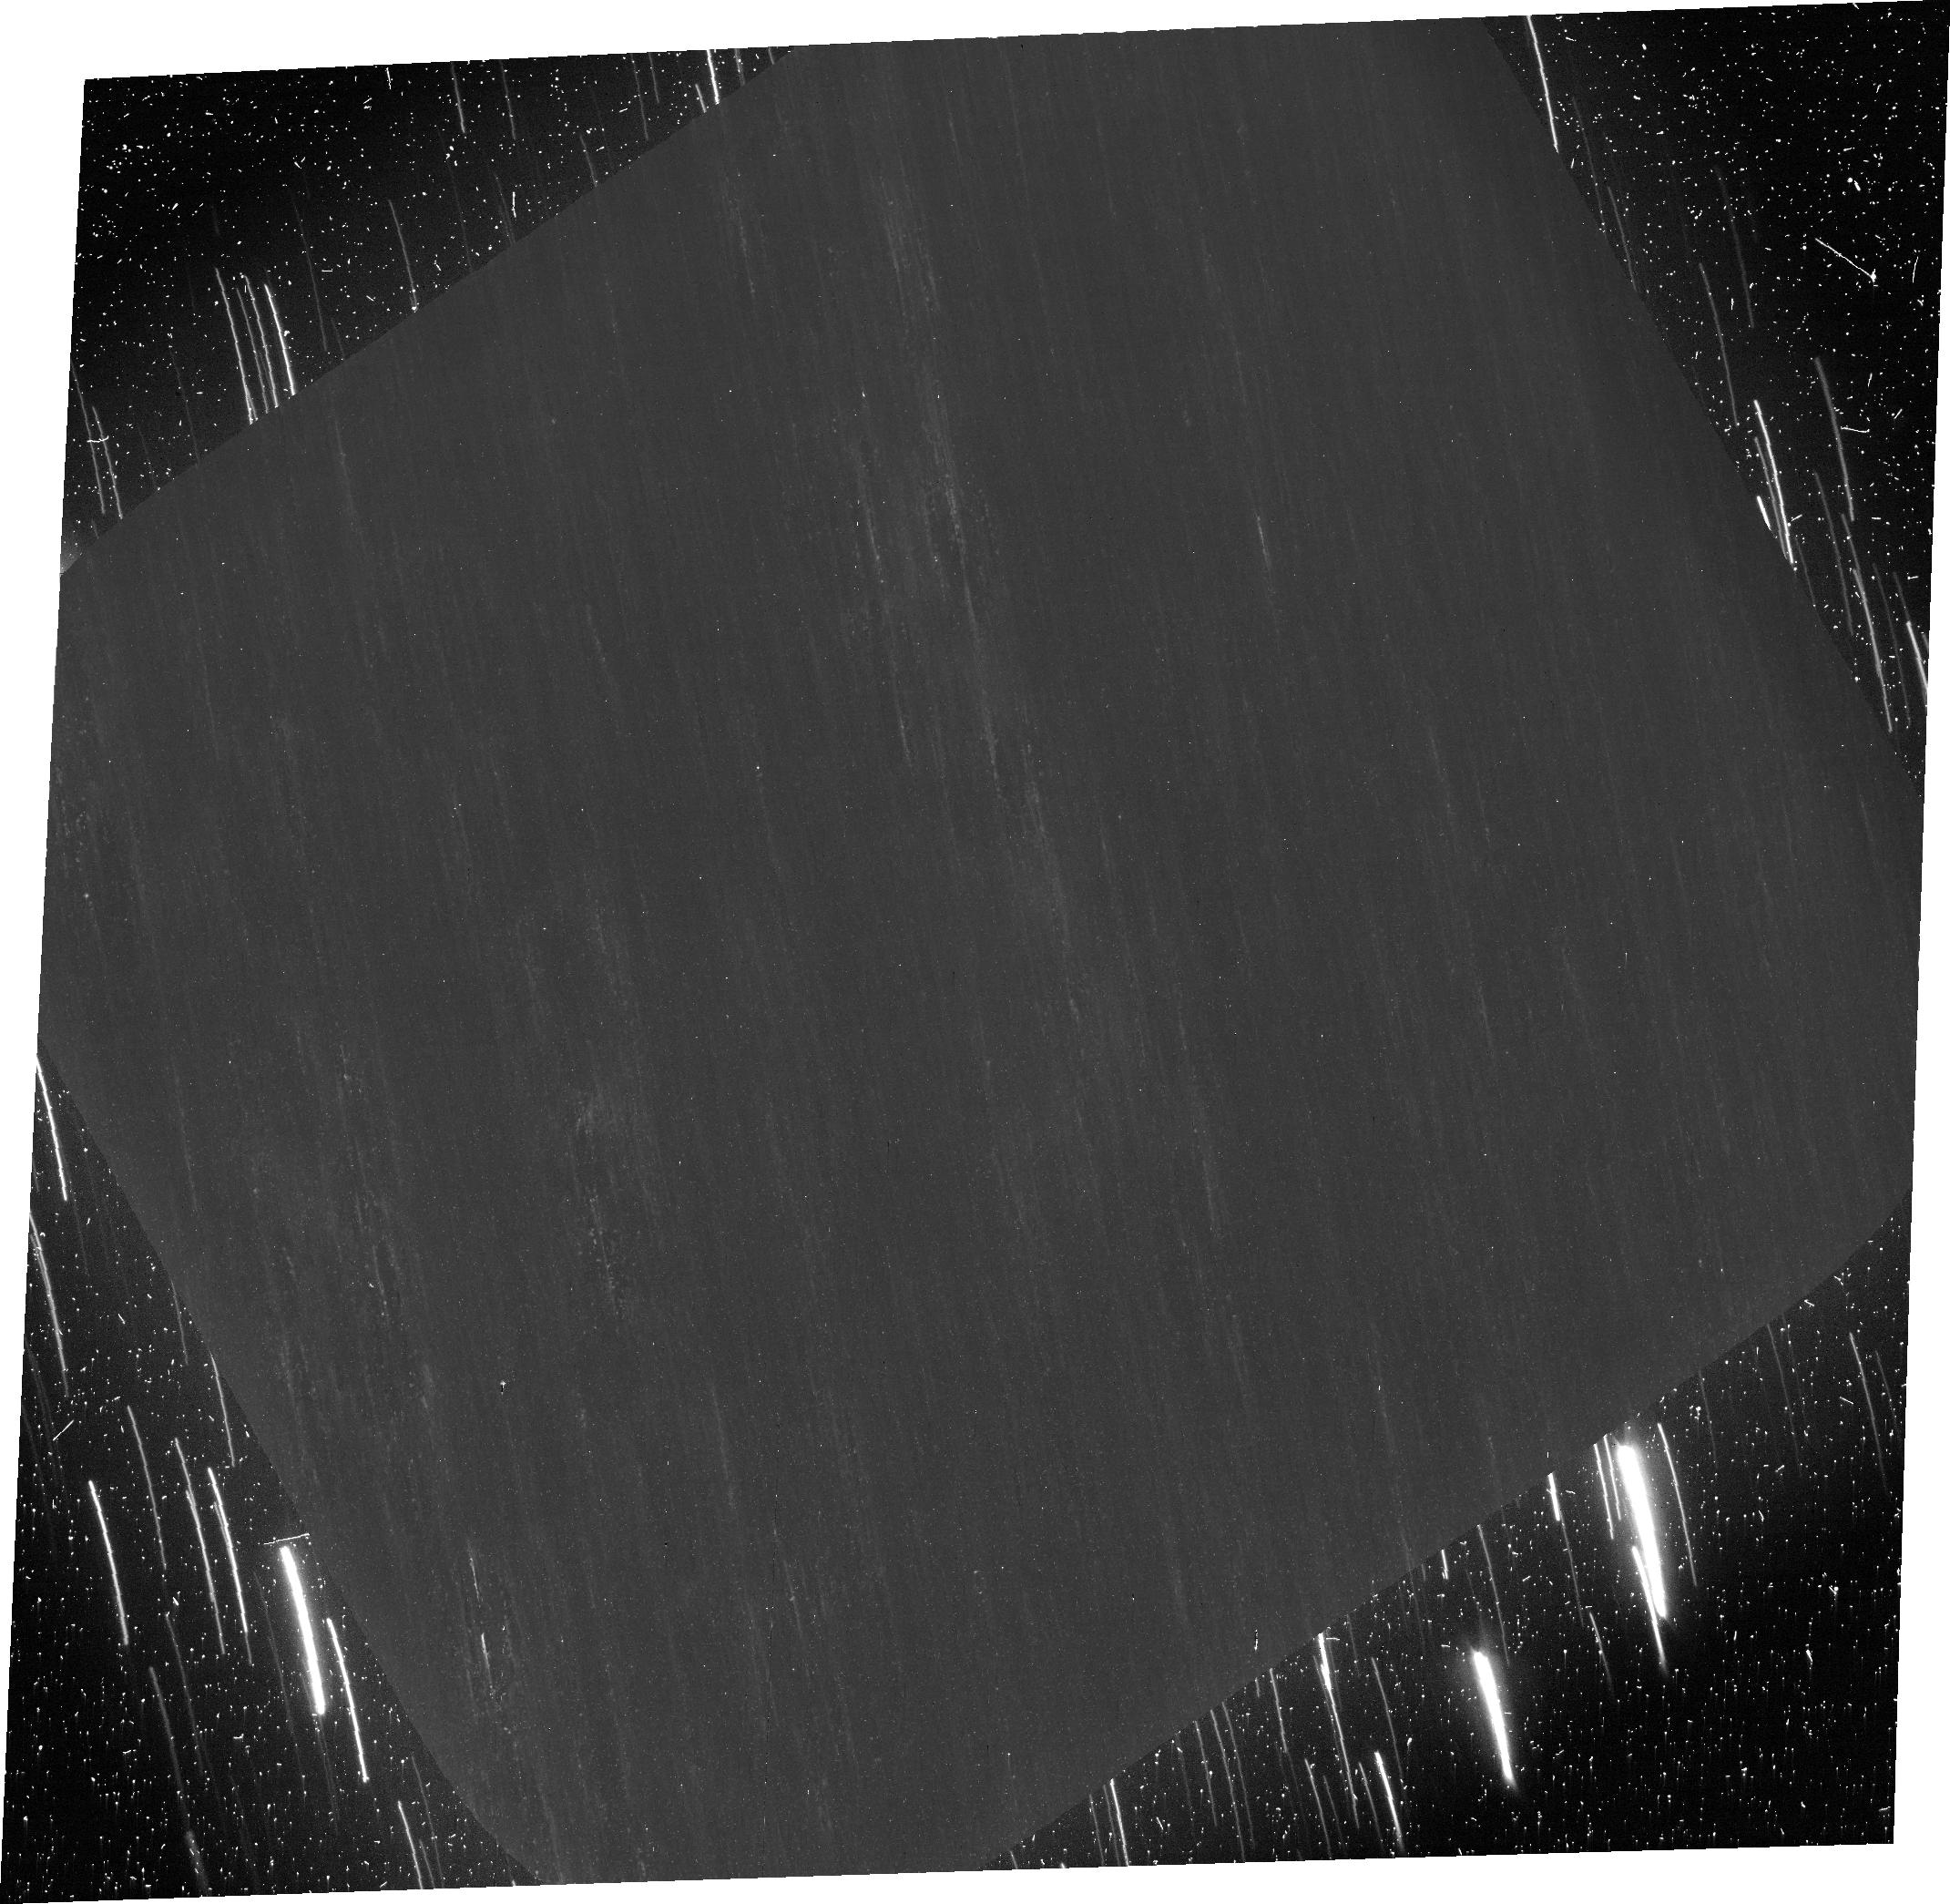
Target: COMET-67P-CHURYUMOV-GERASIMENK
Instrument: ACS/WFC
Filter: F606W
Exposure: 2.7 h
Observation ID: jcis03010

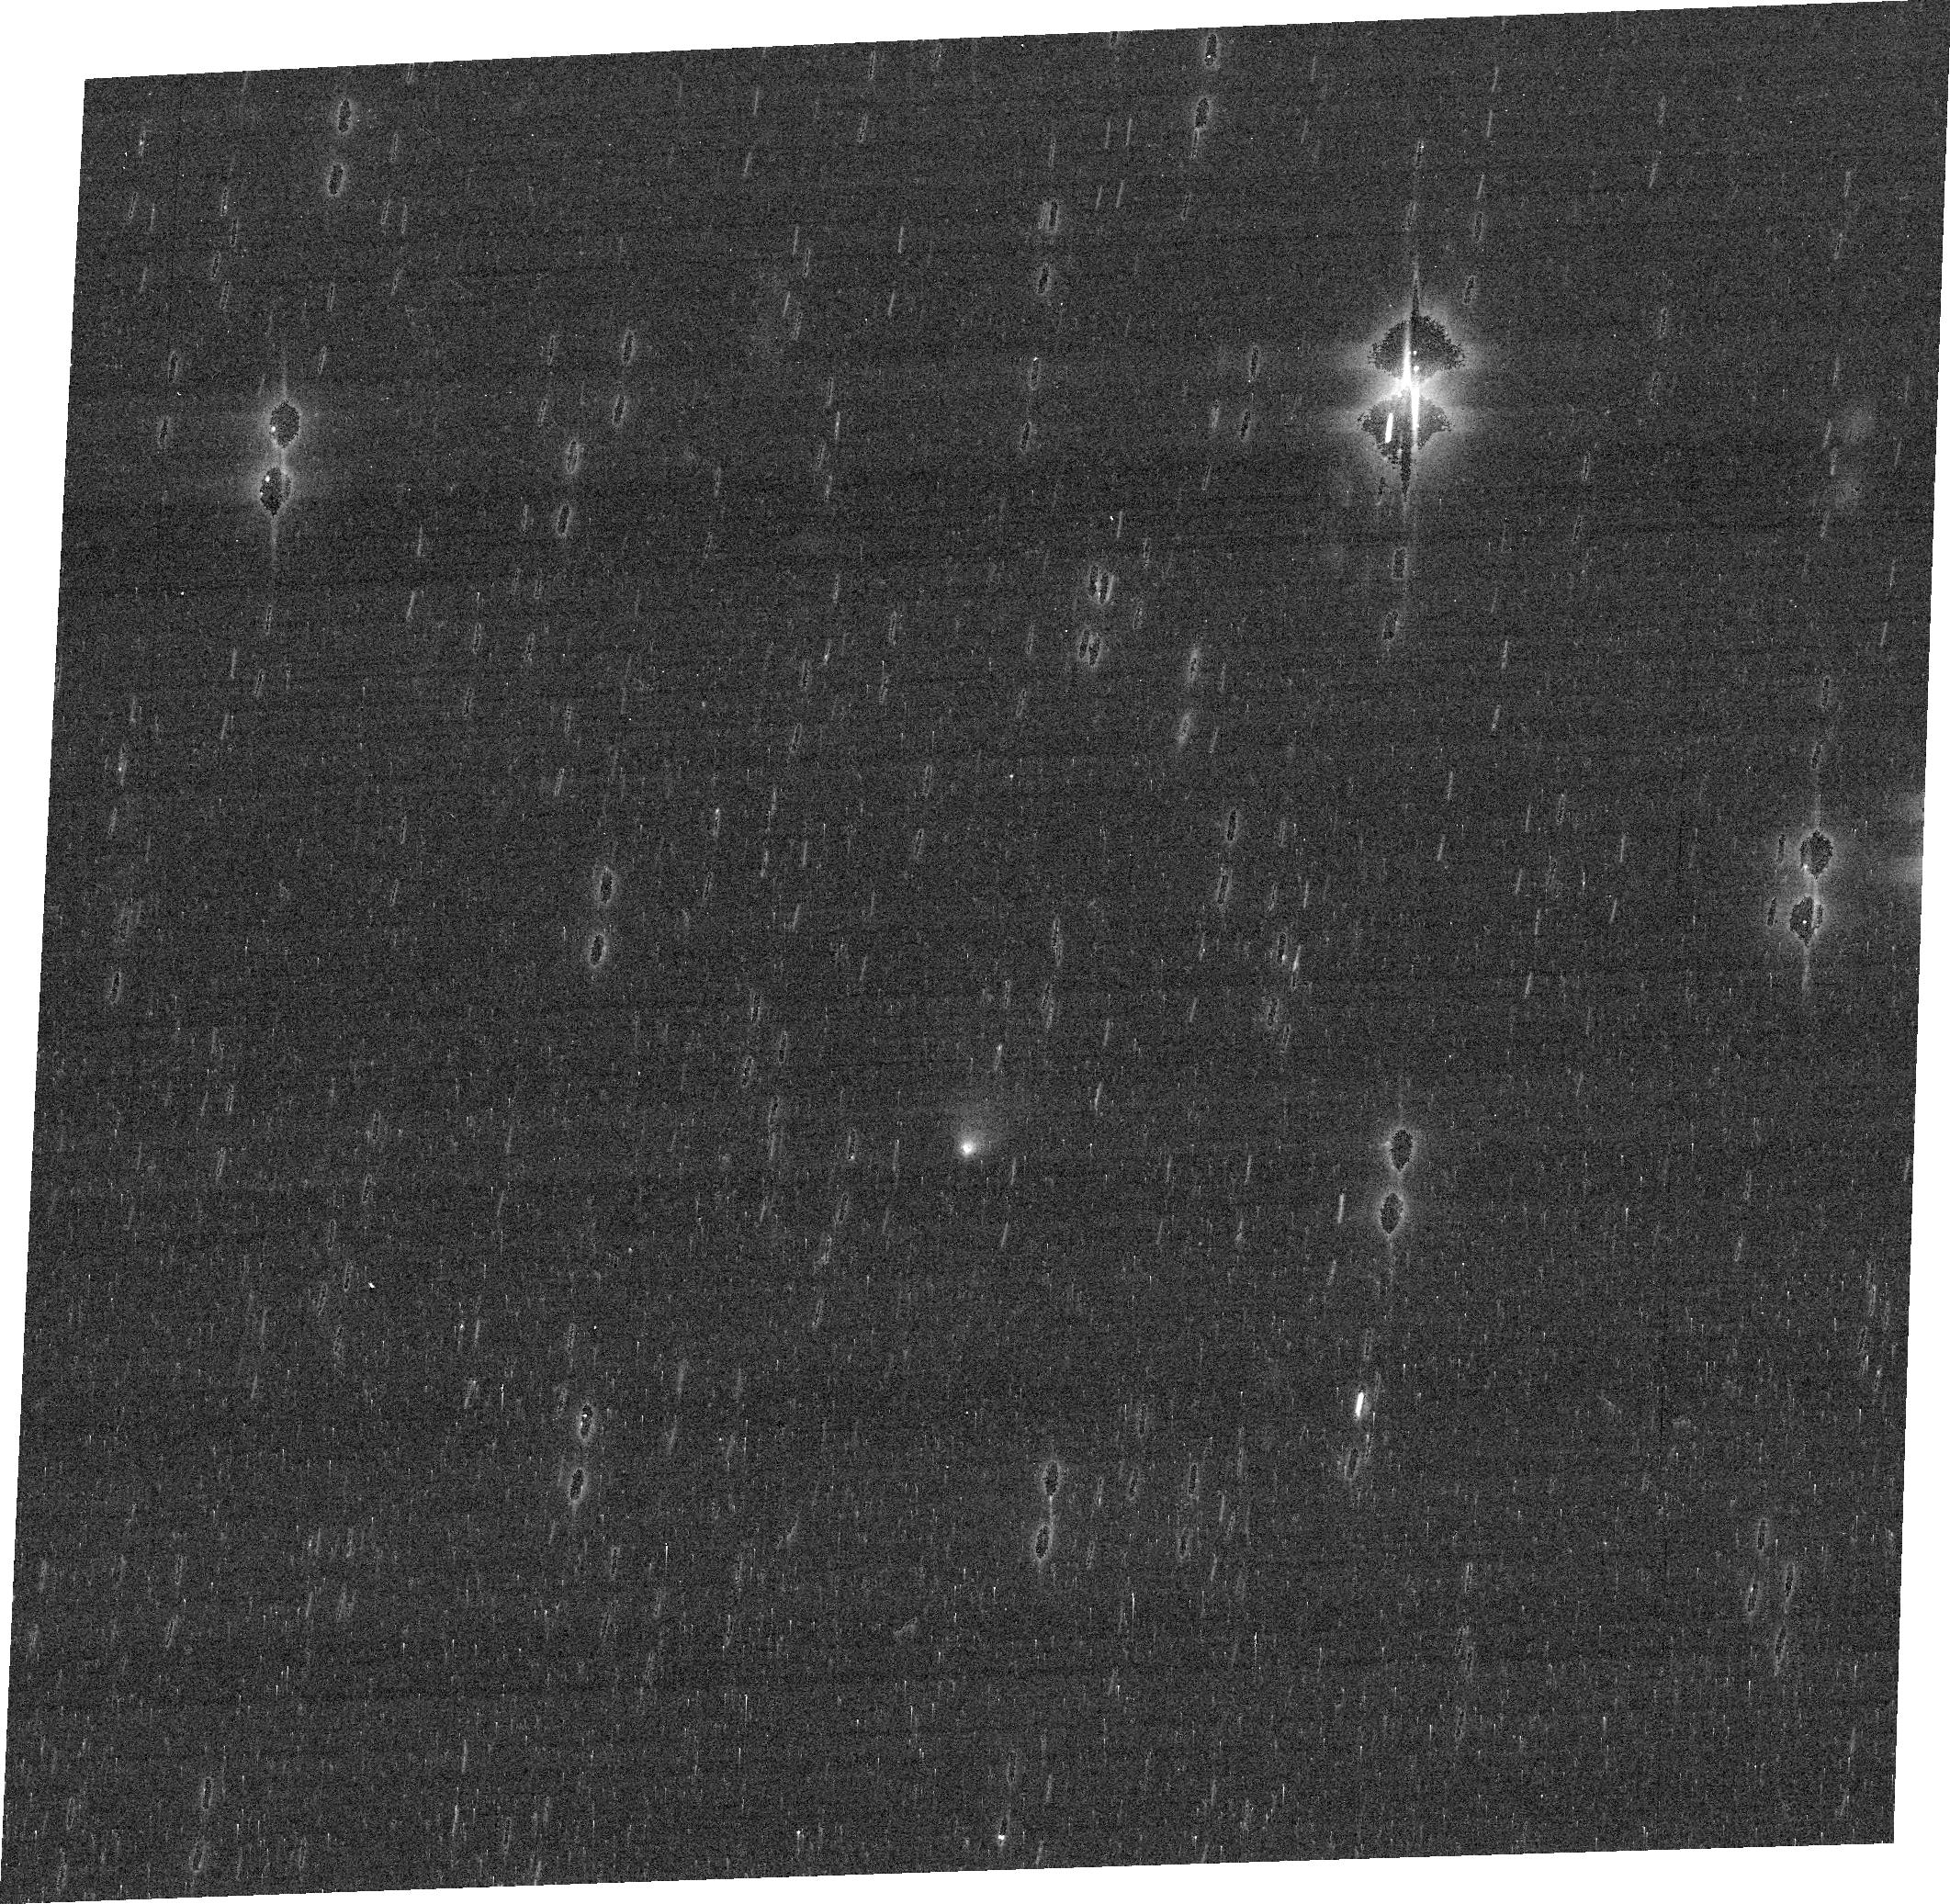
Target: COMET-67P-CHURYUMOV-GERASIMENK
Instrument: ACS/WFC
Filter: F775W
Exposure: 5 min
Observation ID: jcis04010

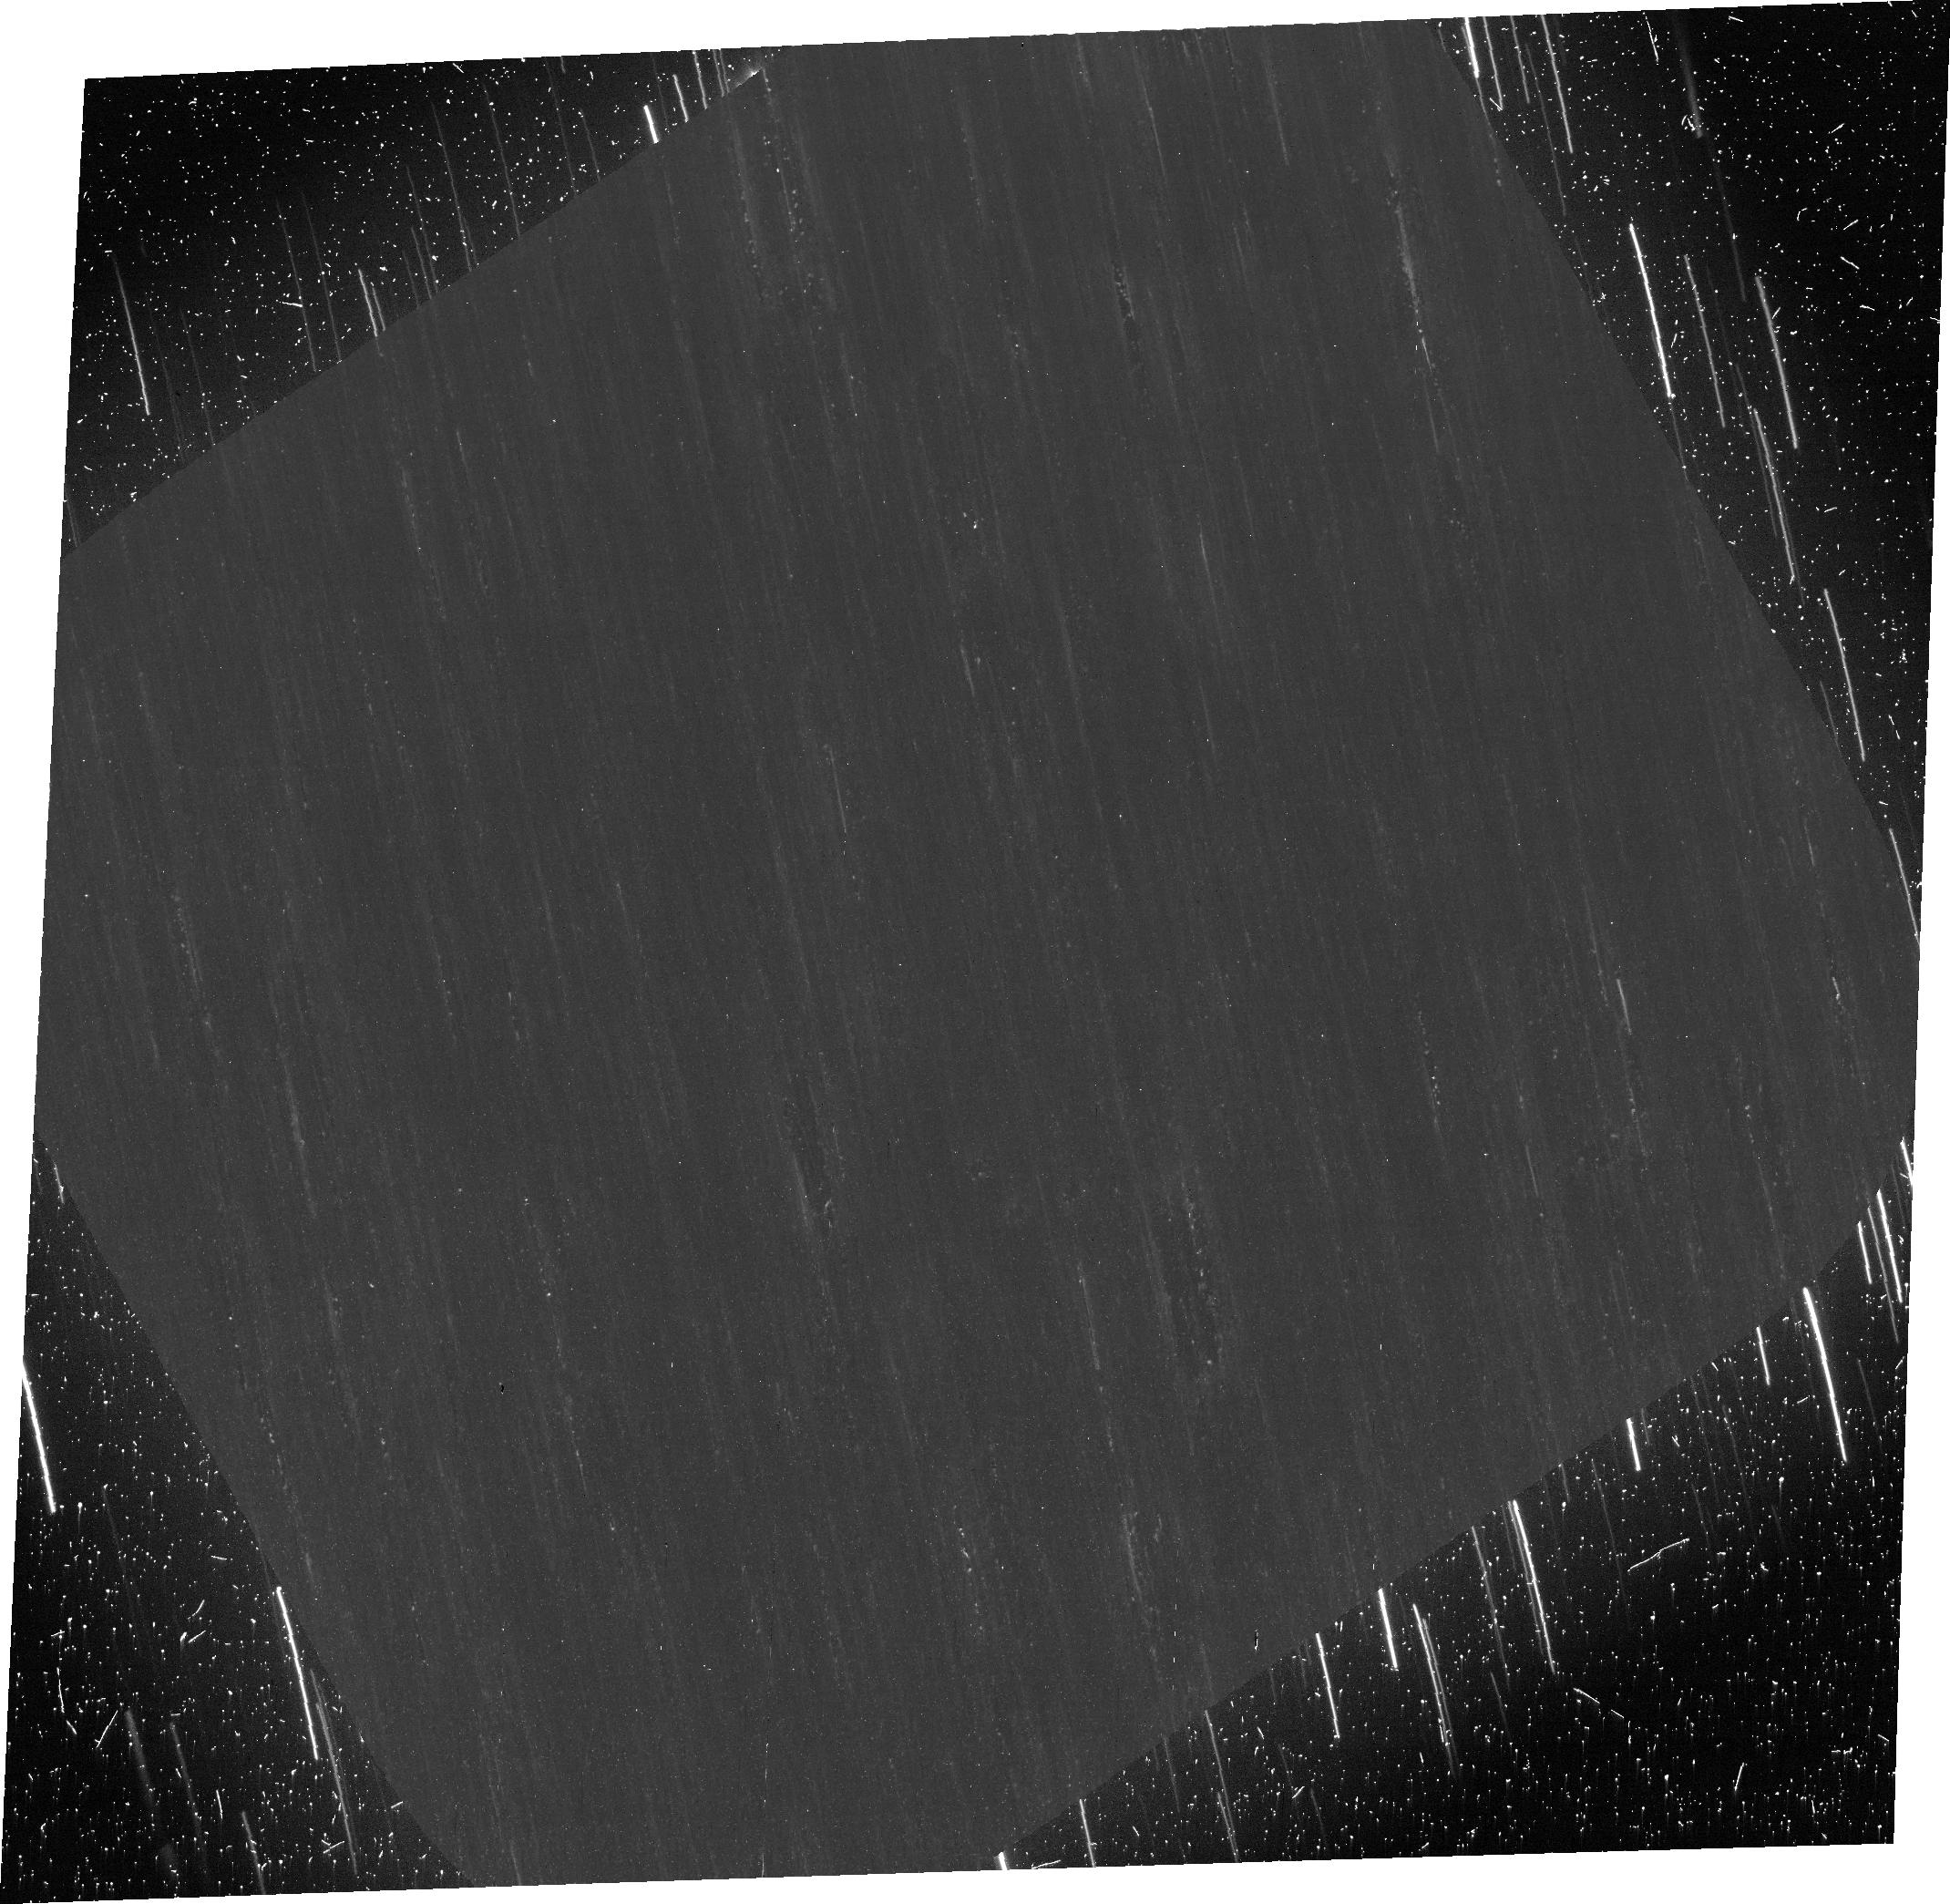
Target: COMET-67P-CHURYUMOV-GERASIMENK
Instrument: ACS/WFC
Filter: F606W
Exposure: 2 h
Observation ID: jcis01010

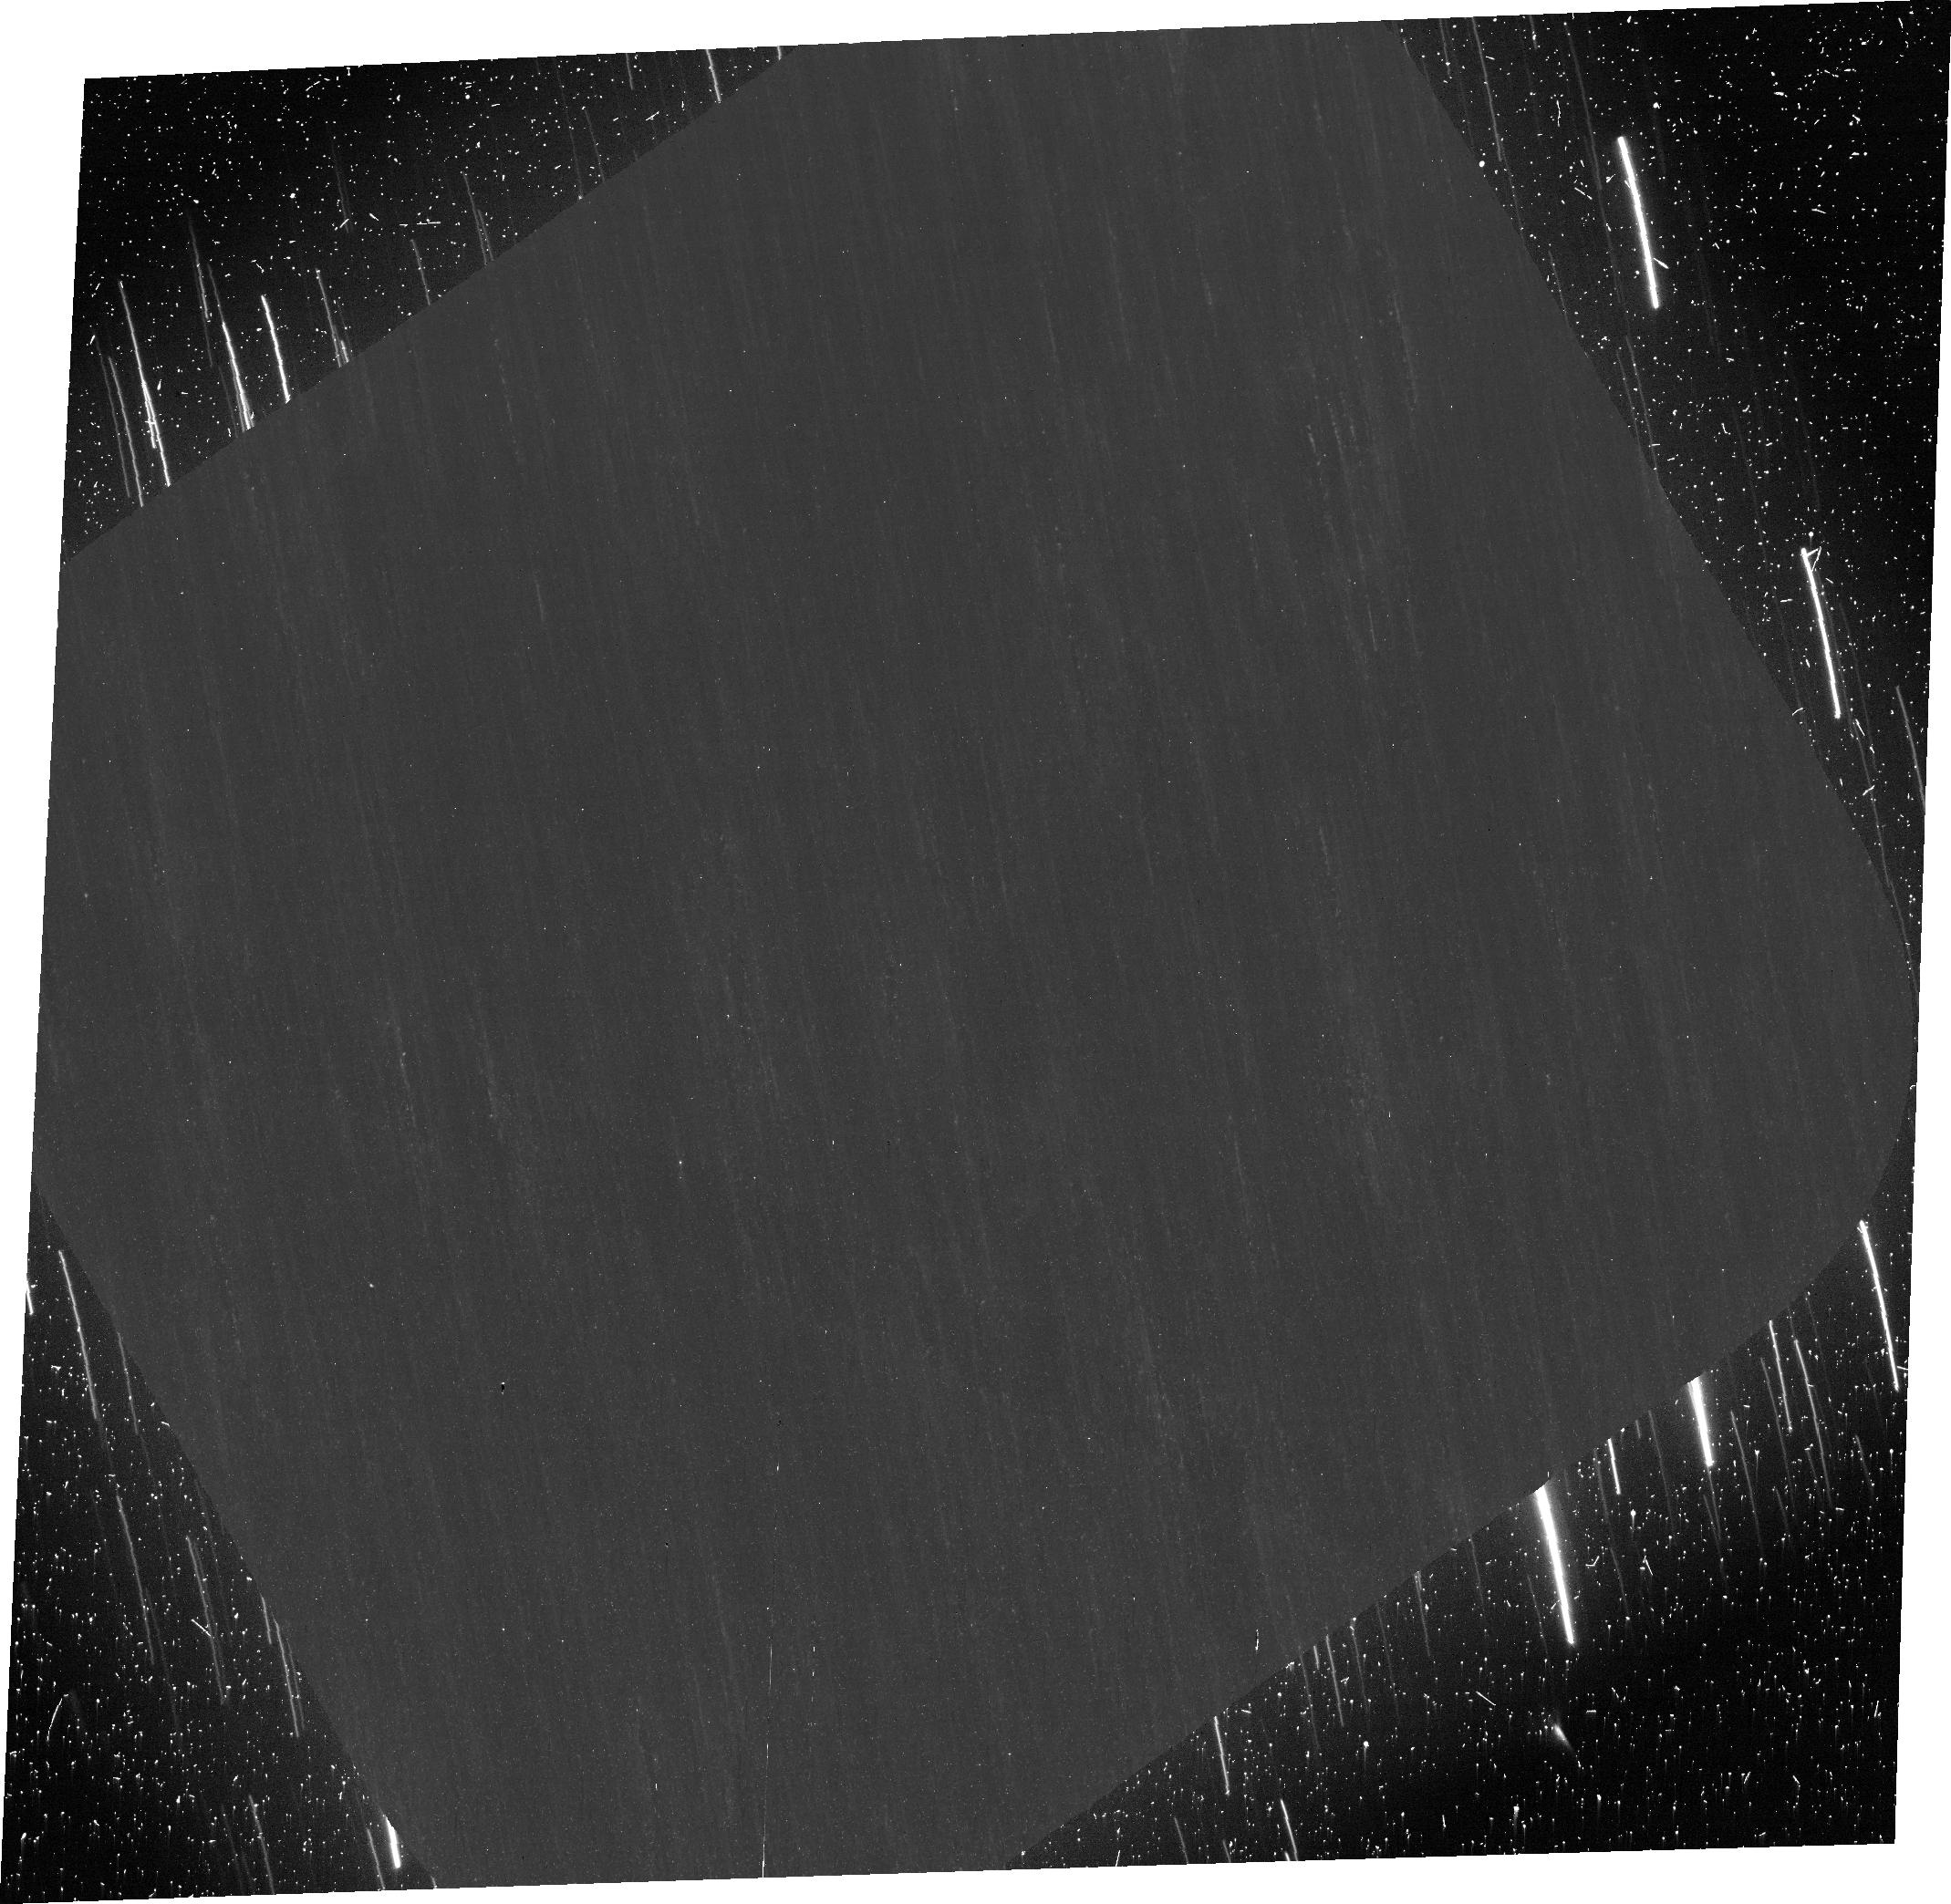
Target: COMET-67P-CHURYUMOV-GERASIMENK
Instrument: ACS/WFC
Filter: F606W
Exposure: 2.7 h
Observation ID: jcis02010

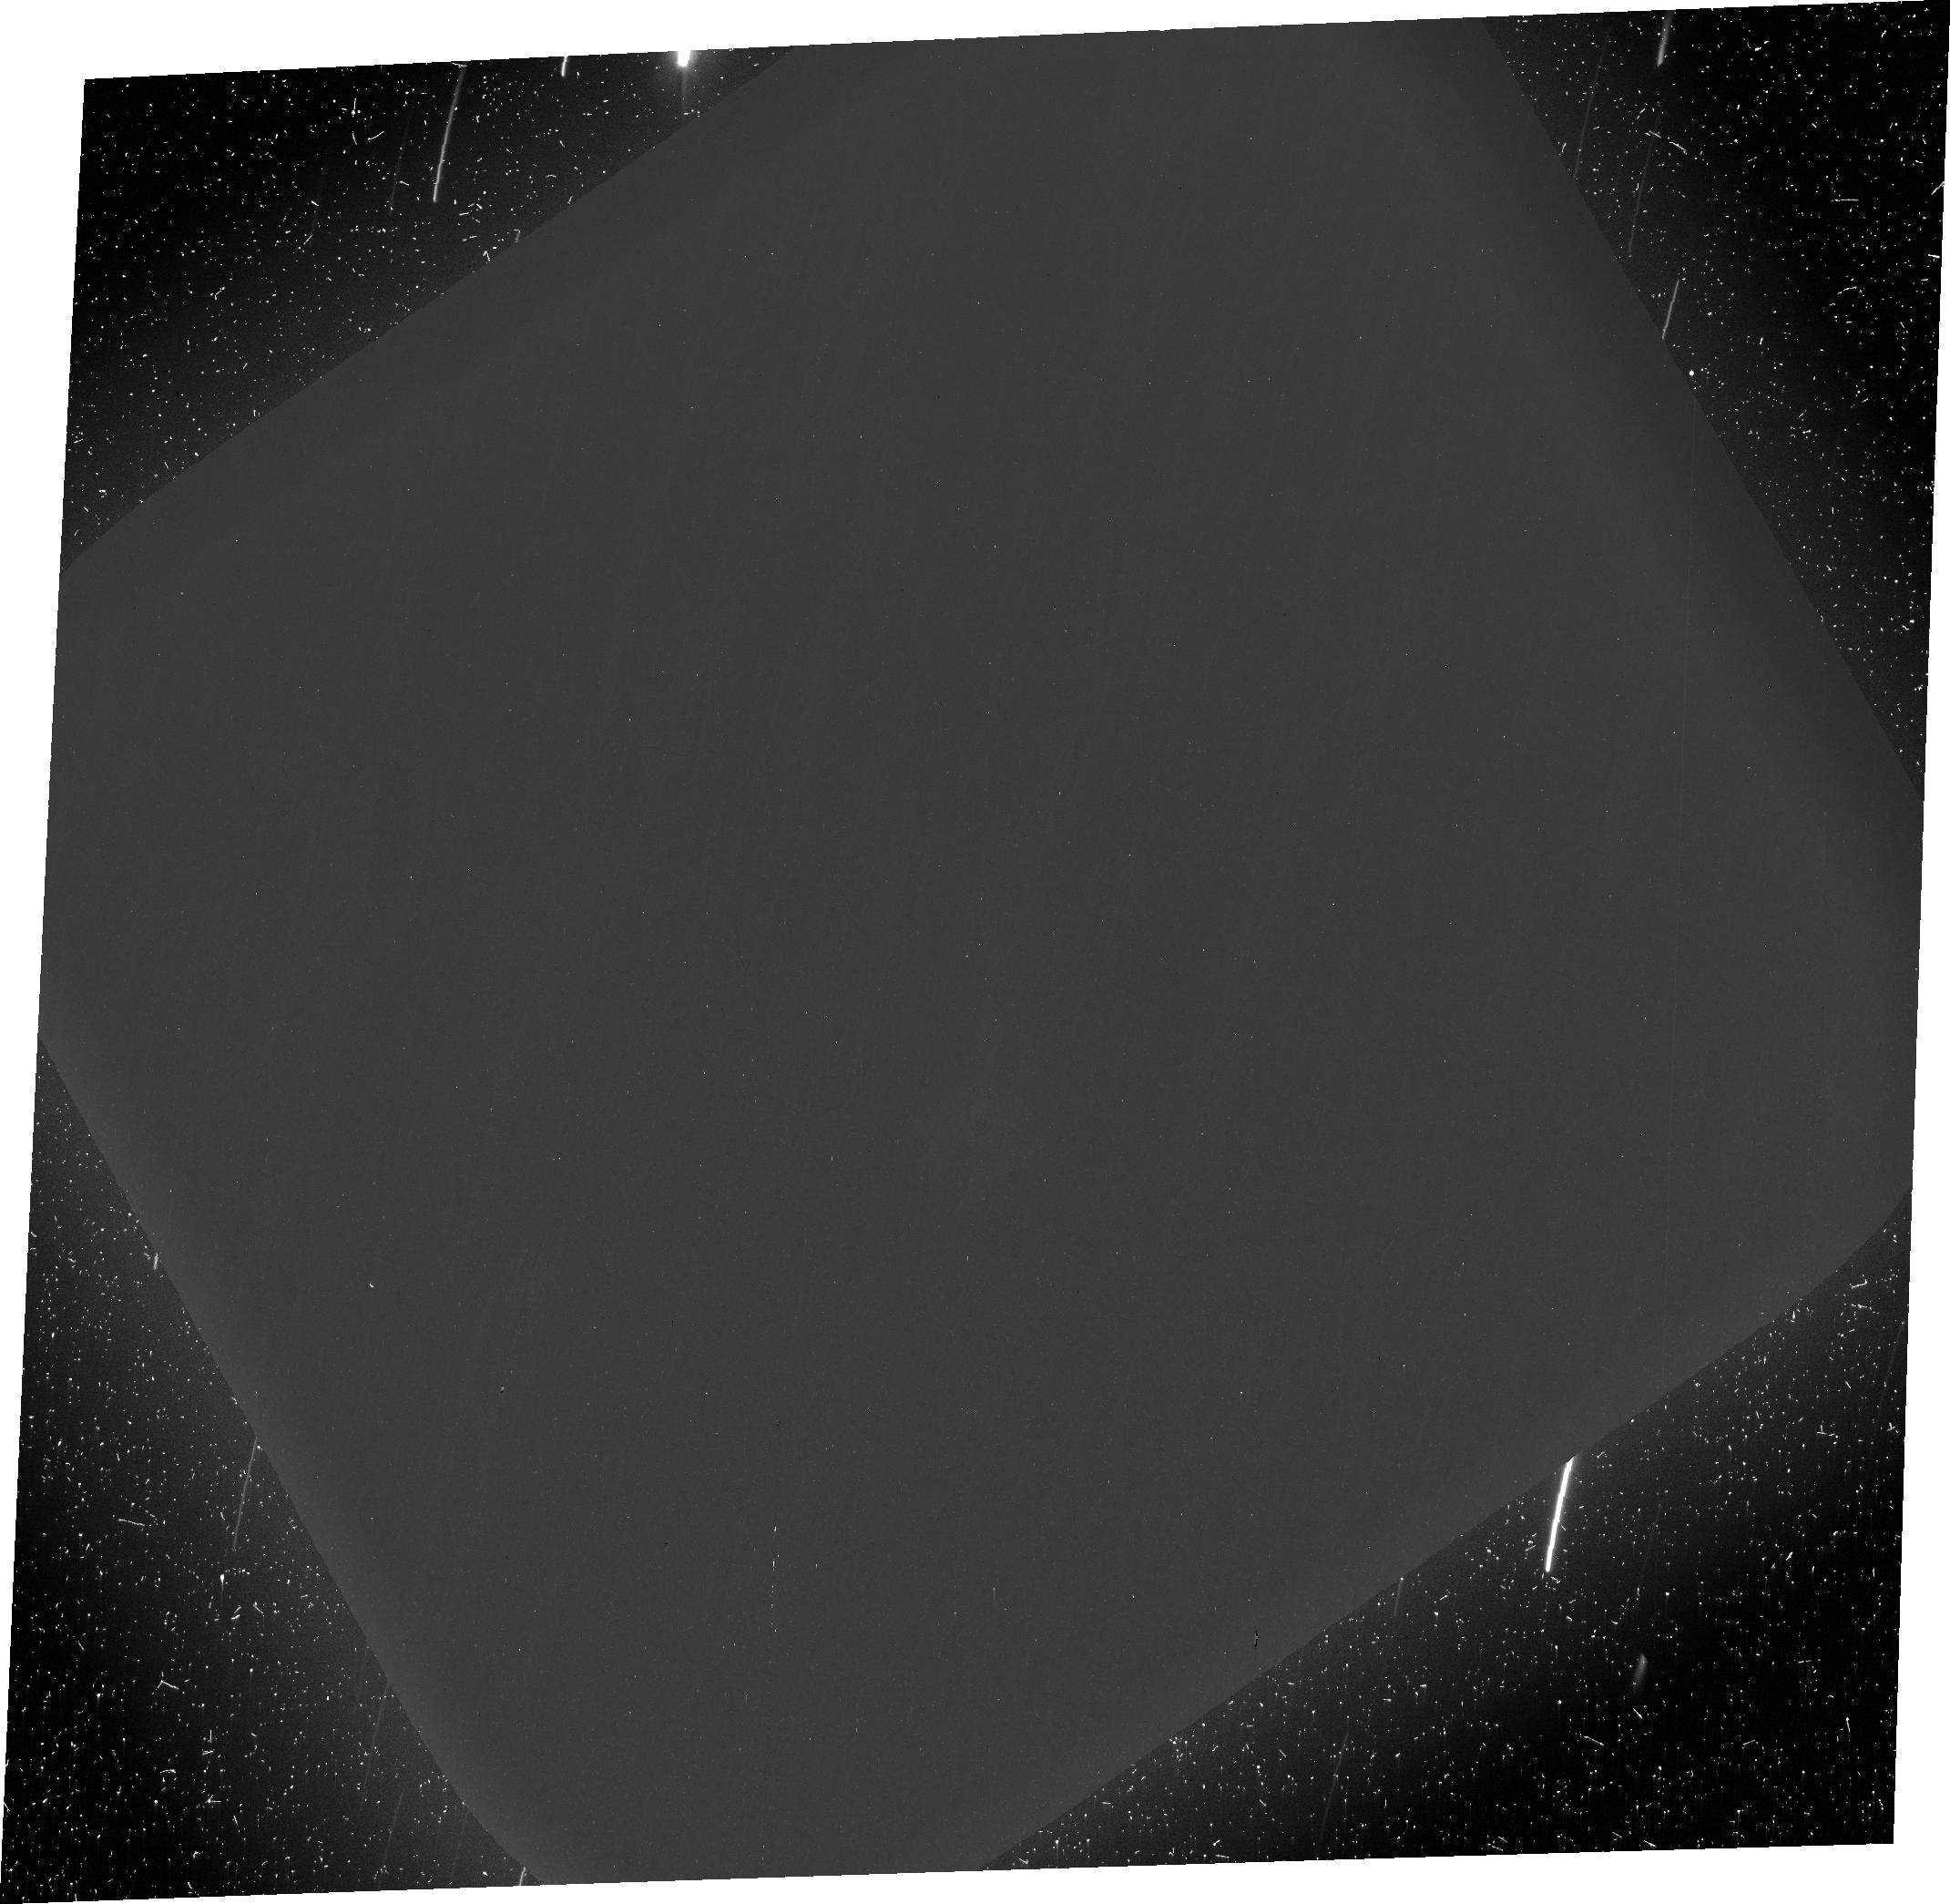
Target: COMET-67P-CHURYUMOV-GERASIMENK
Instrument: ACS/WFC
Filter: F606W
Exposure: 1.7 h
Observation ID: jcis06020

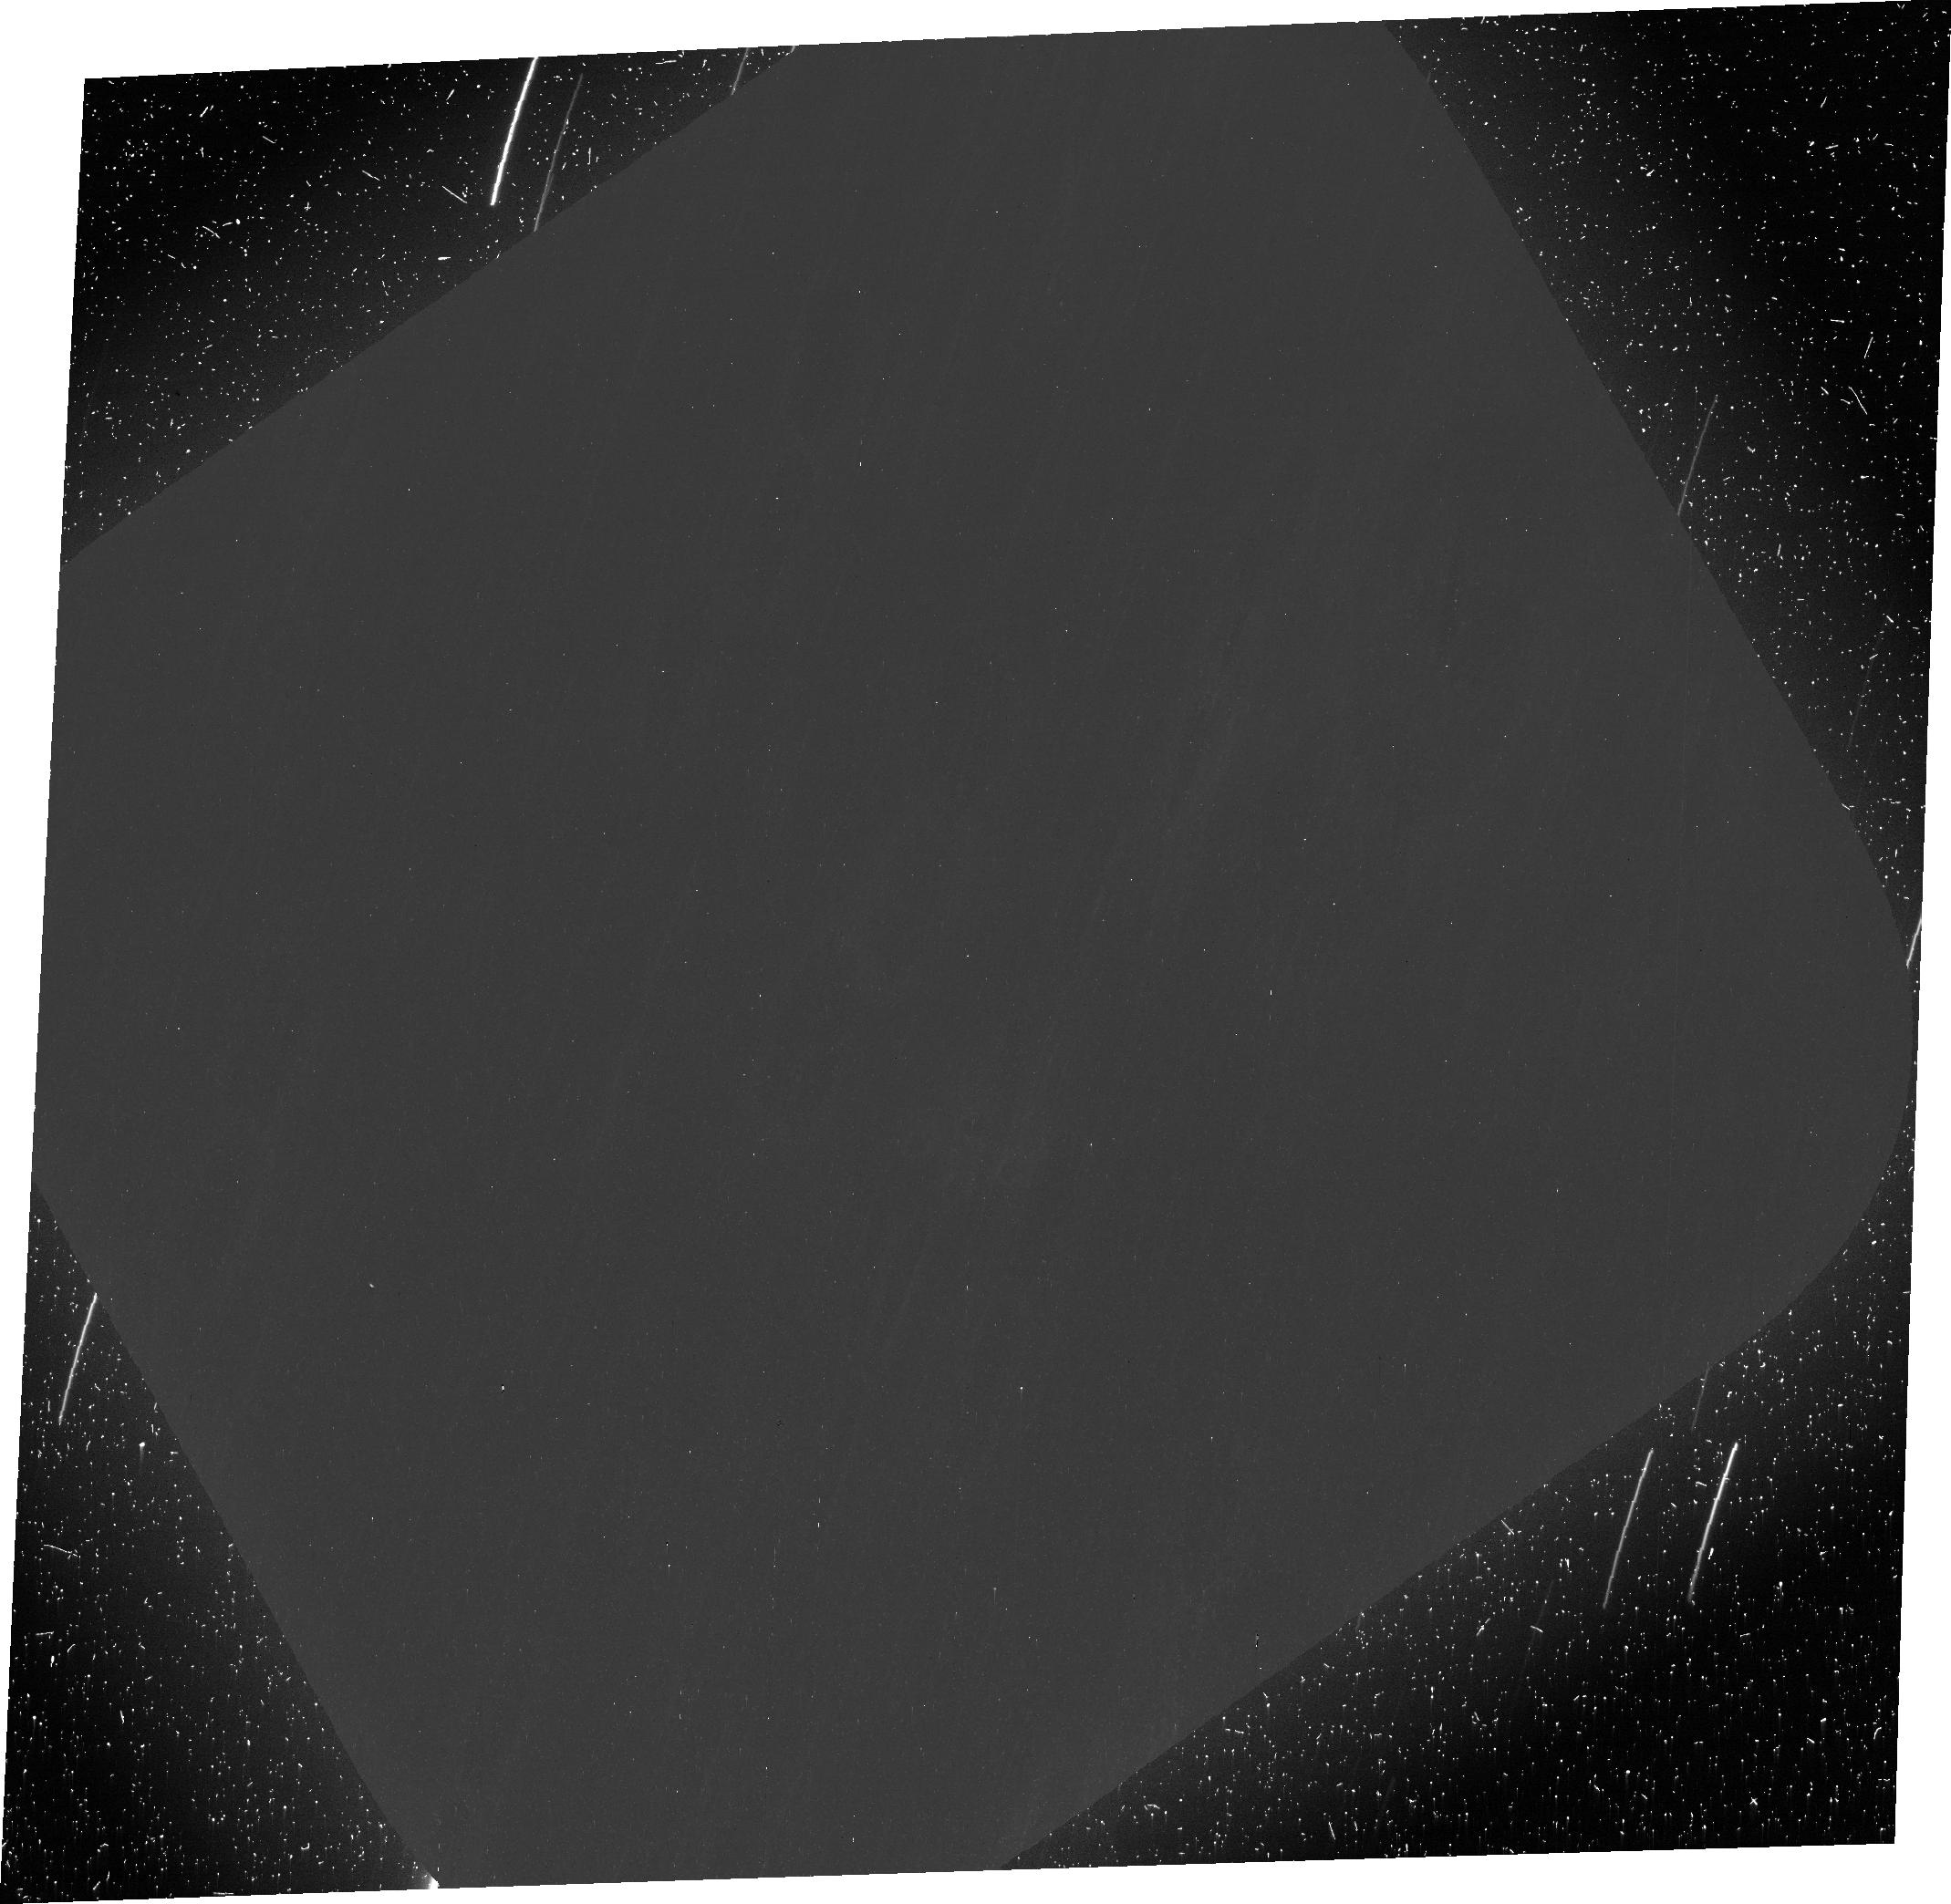
Target: COMET-67P-CHURYUMOV-GERASIMENK
Instrument: ACS/WFC
Filter: F606W
Exposure: 1.7 h
Observation ID: jcis05020

Imaging Polarimetry of the 67P/Churyumov-Gerasimenko with ACS: Supporting the Rosetta Mission (PI: Hines, Dean C.)

We propose ACS/WFC imaging polarimetry of Comet 67P/Churyumov-Gerasimenko (hereafter 67P), in support of the Rosetta mission, to place stringent constraints on dust particles in the coma. Our observations bracket the period when Rosetta operates closest to 67P, and will deploy the Philae lander. Fortunately, this occurs when the comet phase angle is well centered in the negative-polarization branch (12-15 degrees), enabling the different materials within the coma to be mapped using their polarization response, providing information on comet heterogeneity, and on the size, shape/structure, composition, or orientation of the particles. Our results will compare directly with in-situ measurements from Rosetta, placing strong constraints on material on small scales near and at the nucleus, and on larger scales within the coma. During the encounter, 67P will subtend only about 4-5", so ground-based observations would only provide one or two "polarimetric resolution elements" across the coma, at most. Laser AO systems can provide higher spatial resolution, but do not have visible wavelength polarimetry modes. In addition to our high spatial resolution requirement, this exciting period in the Rosetta mission coincides with the end of the visibility window from Earth, with 67P only visible for around 45 minutes between the end of astronomical twilight and reaching 2 airmasses in mid-November for ground-based telescopes. The necessary S/N could not be achieved by polarimeters on even the largest ground-based telescopes during this window. HST/ACS is the only asset capable of achieving our objectives during this once-in-a-lifetime opportunity.